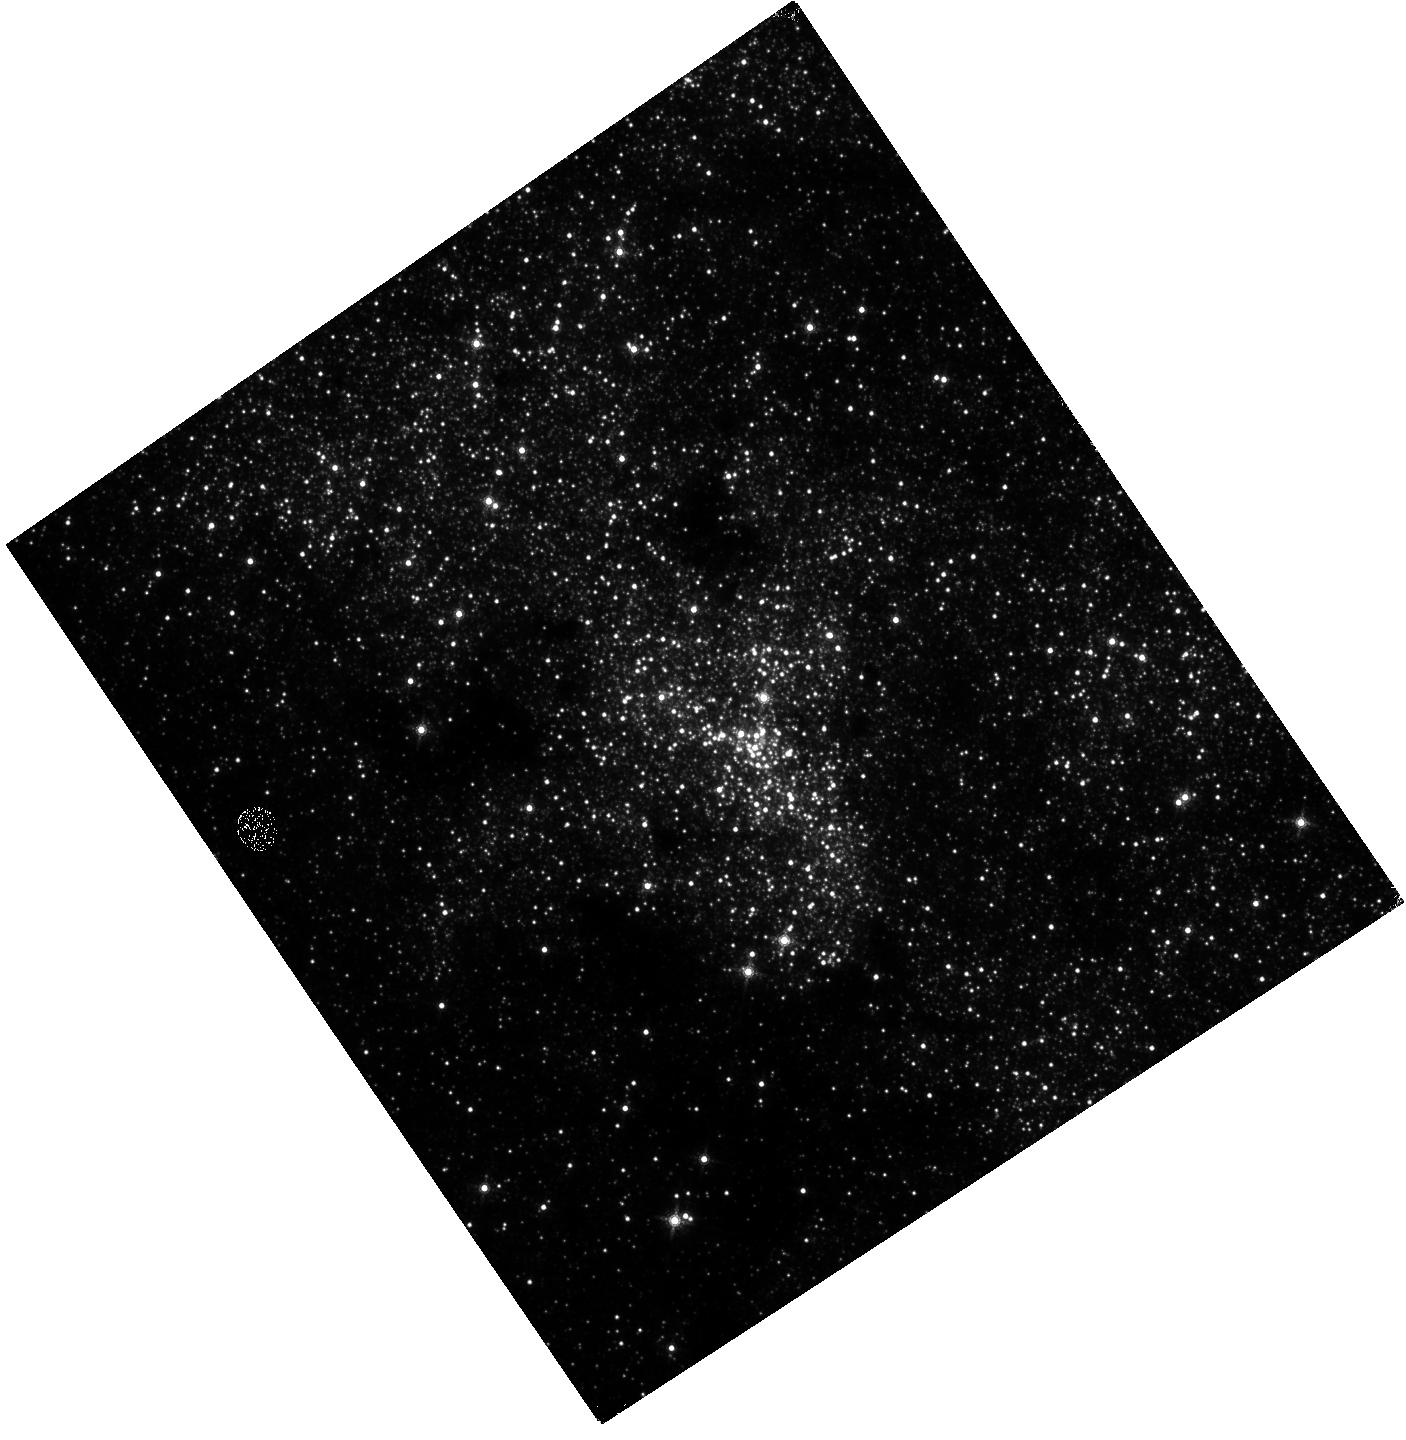
Target: SGR-A. Instrument: WFC3/IR. Filter: F153M. Exposure: 46 min. Observation ID: hst_15667_02_wfc3_ir_f153m_idyl02

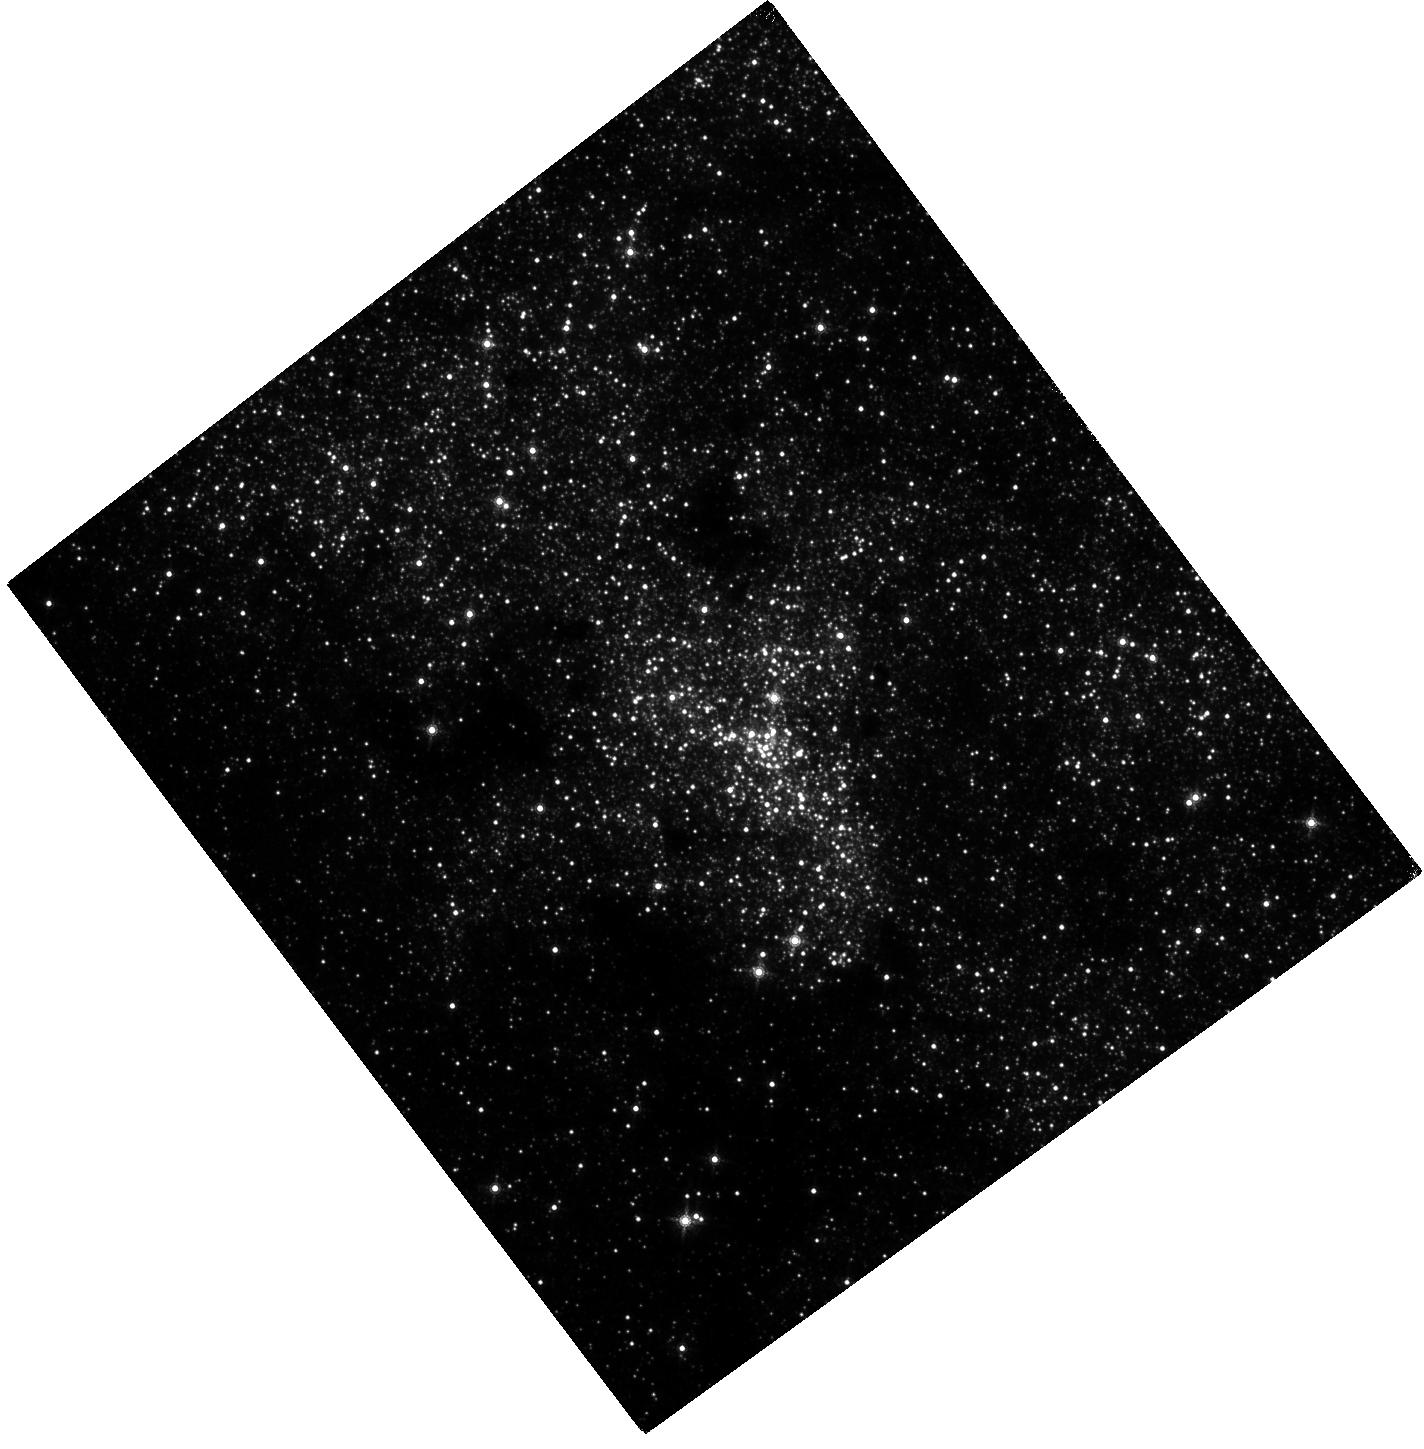
Target: SGR-A. Instrument: WFC3/IR. Filter: F153M. Exposure: 4.2 h. Observation ID: hst_15667_01_wfc3_ir_f153m_idyl01

VLA & HST Monitoring of Sgr A* in July 2019 with Spitzer and Chandra (PI: Yusef-Zadeh, Farhad)

We propose to use the VLA and WFC3/HST as part of an observing campaign led by Spitzer and Chandra for continuous monitoring of Sgr A* in July 2019. The Chandra (2x24h) and Spitzer (2x24h) have already been approved. The Spitzer mission is scheduled to end in November 2019, the last chance for Spitzer monitoring, which is unique in terms of its continuous coverage in the mid-IR. It is well established that an expanding synchrotron source model can explain flare emission from Sgr A* at radio wavelengths. However, it is not clear if radio, submm and IR flare emission are related to each other. If there is a relationship between low and high frequency emission, our measurements will test a predication in which a time delay between radio and IR tells us about the importance of opacity in the adiabatic expansion of plasma ejected from Sgr A*. In addition, they provide insight into particle acceleration of relativistic particles by determining the synchrotron cooling time scale at mid and near-IR by using Spitzer and HST. In particular, the adiabatic expansion model can explain the simultaneity of peak flare emission at mid-IR and submm in terms of of optical depth effects.